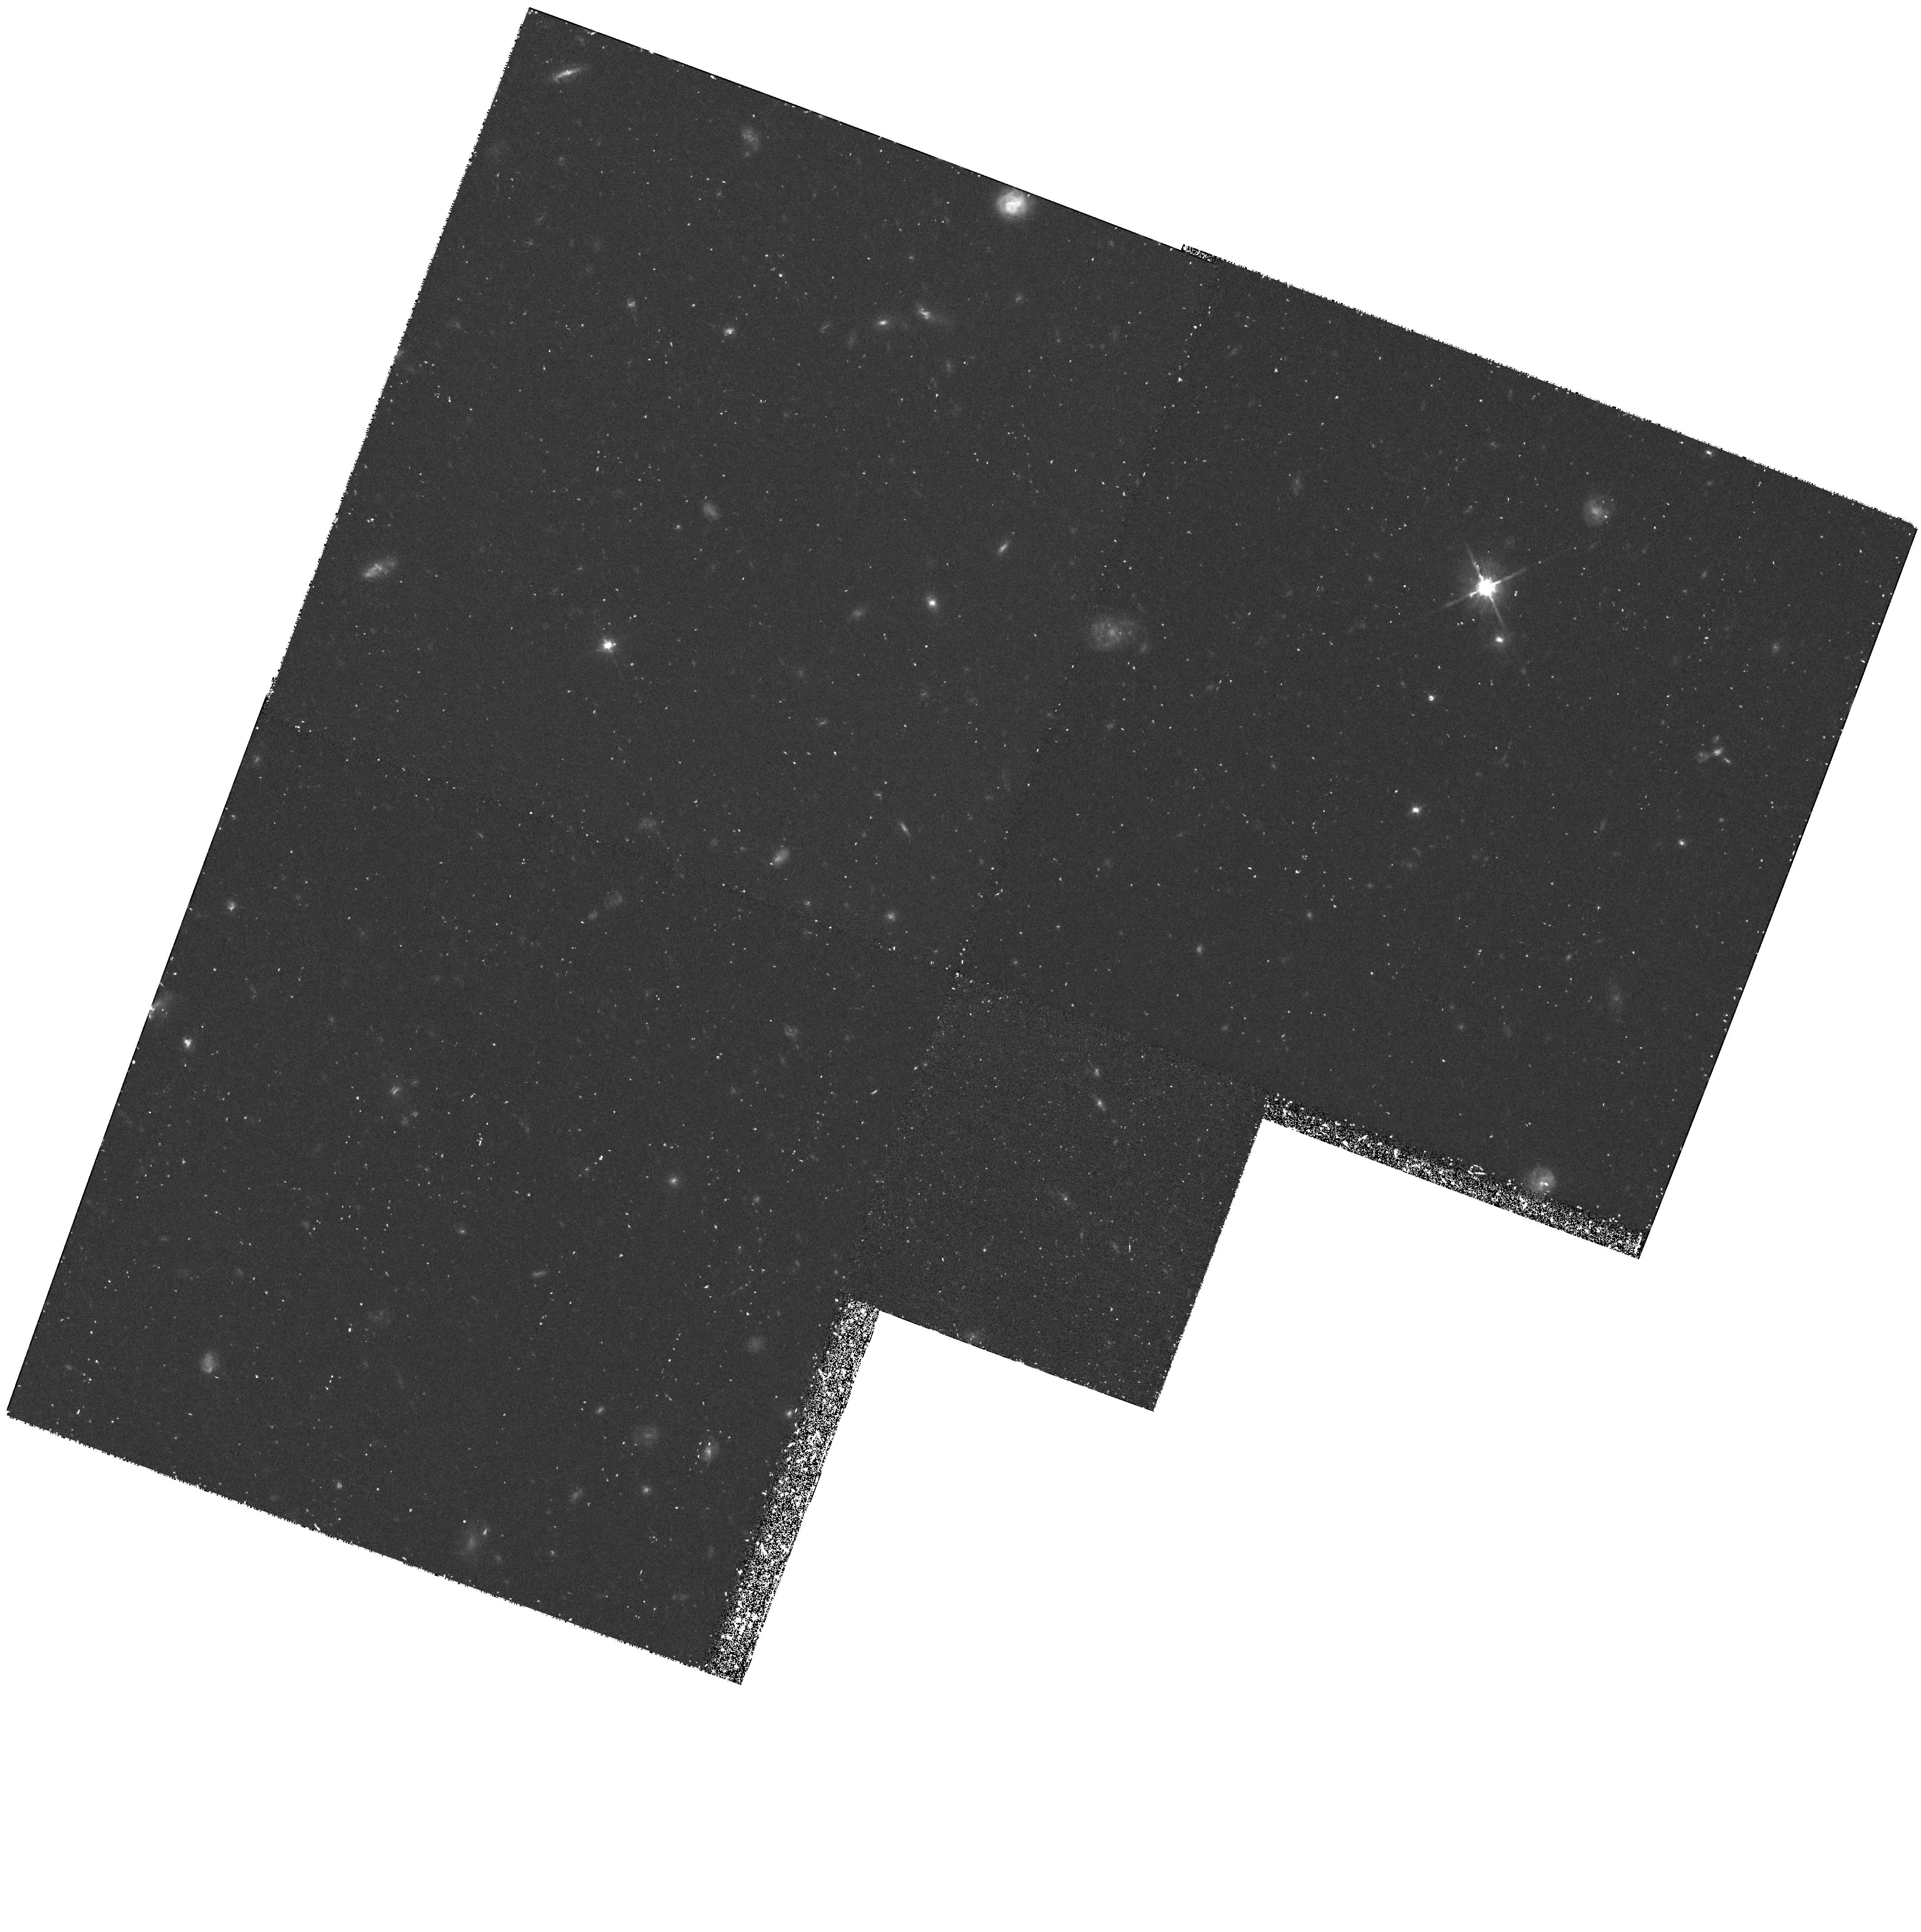
Target: GAL-1348+24
Instrument: WFPC2/PC
Filter: F702W
Exposure: 1.4 h
Observation ID: hst_6632_01_wfpc2_pc_f702w_u3m501

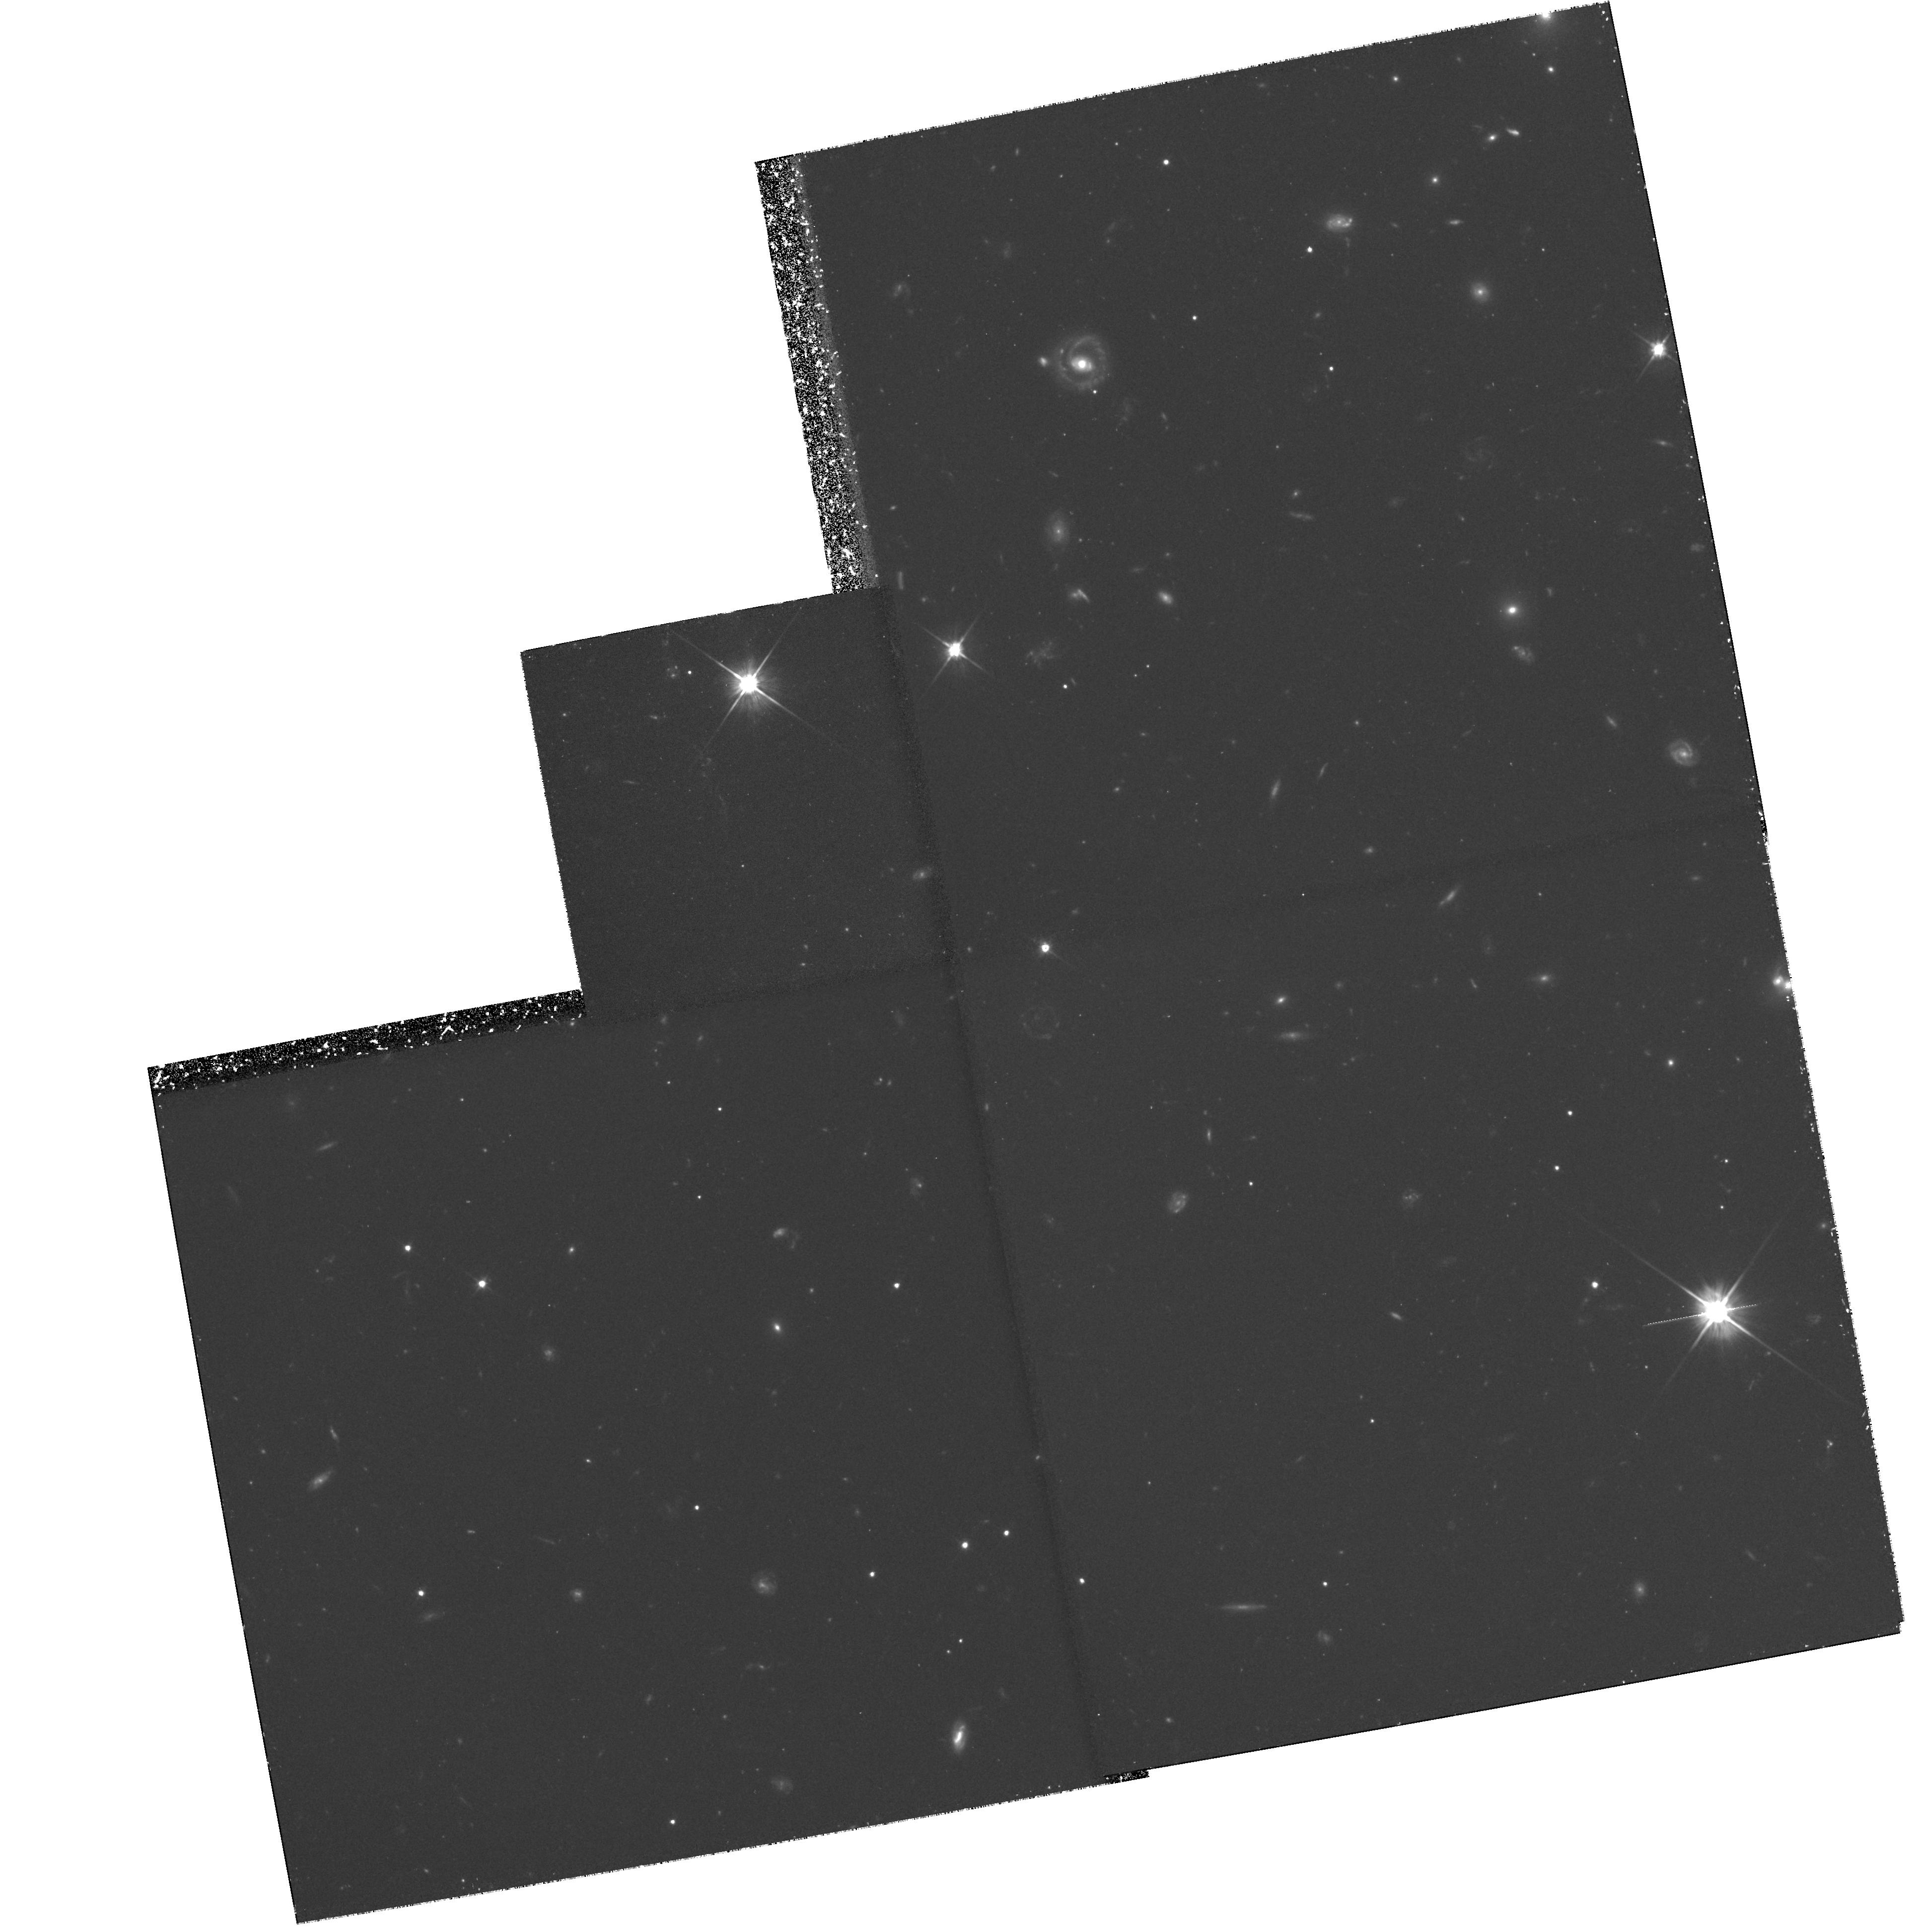
Target: GAL-2106-24
Instrument: WFPC2/PC
Filter: F606W
Exposure: 3 h
Observation ID: hst_6632_05_wfpc2_pc_f606w_u3m505

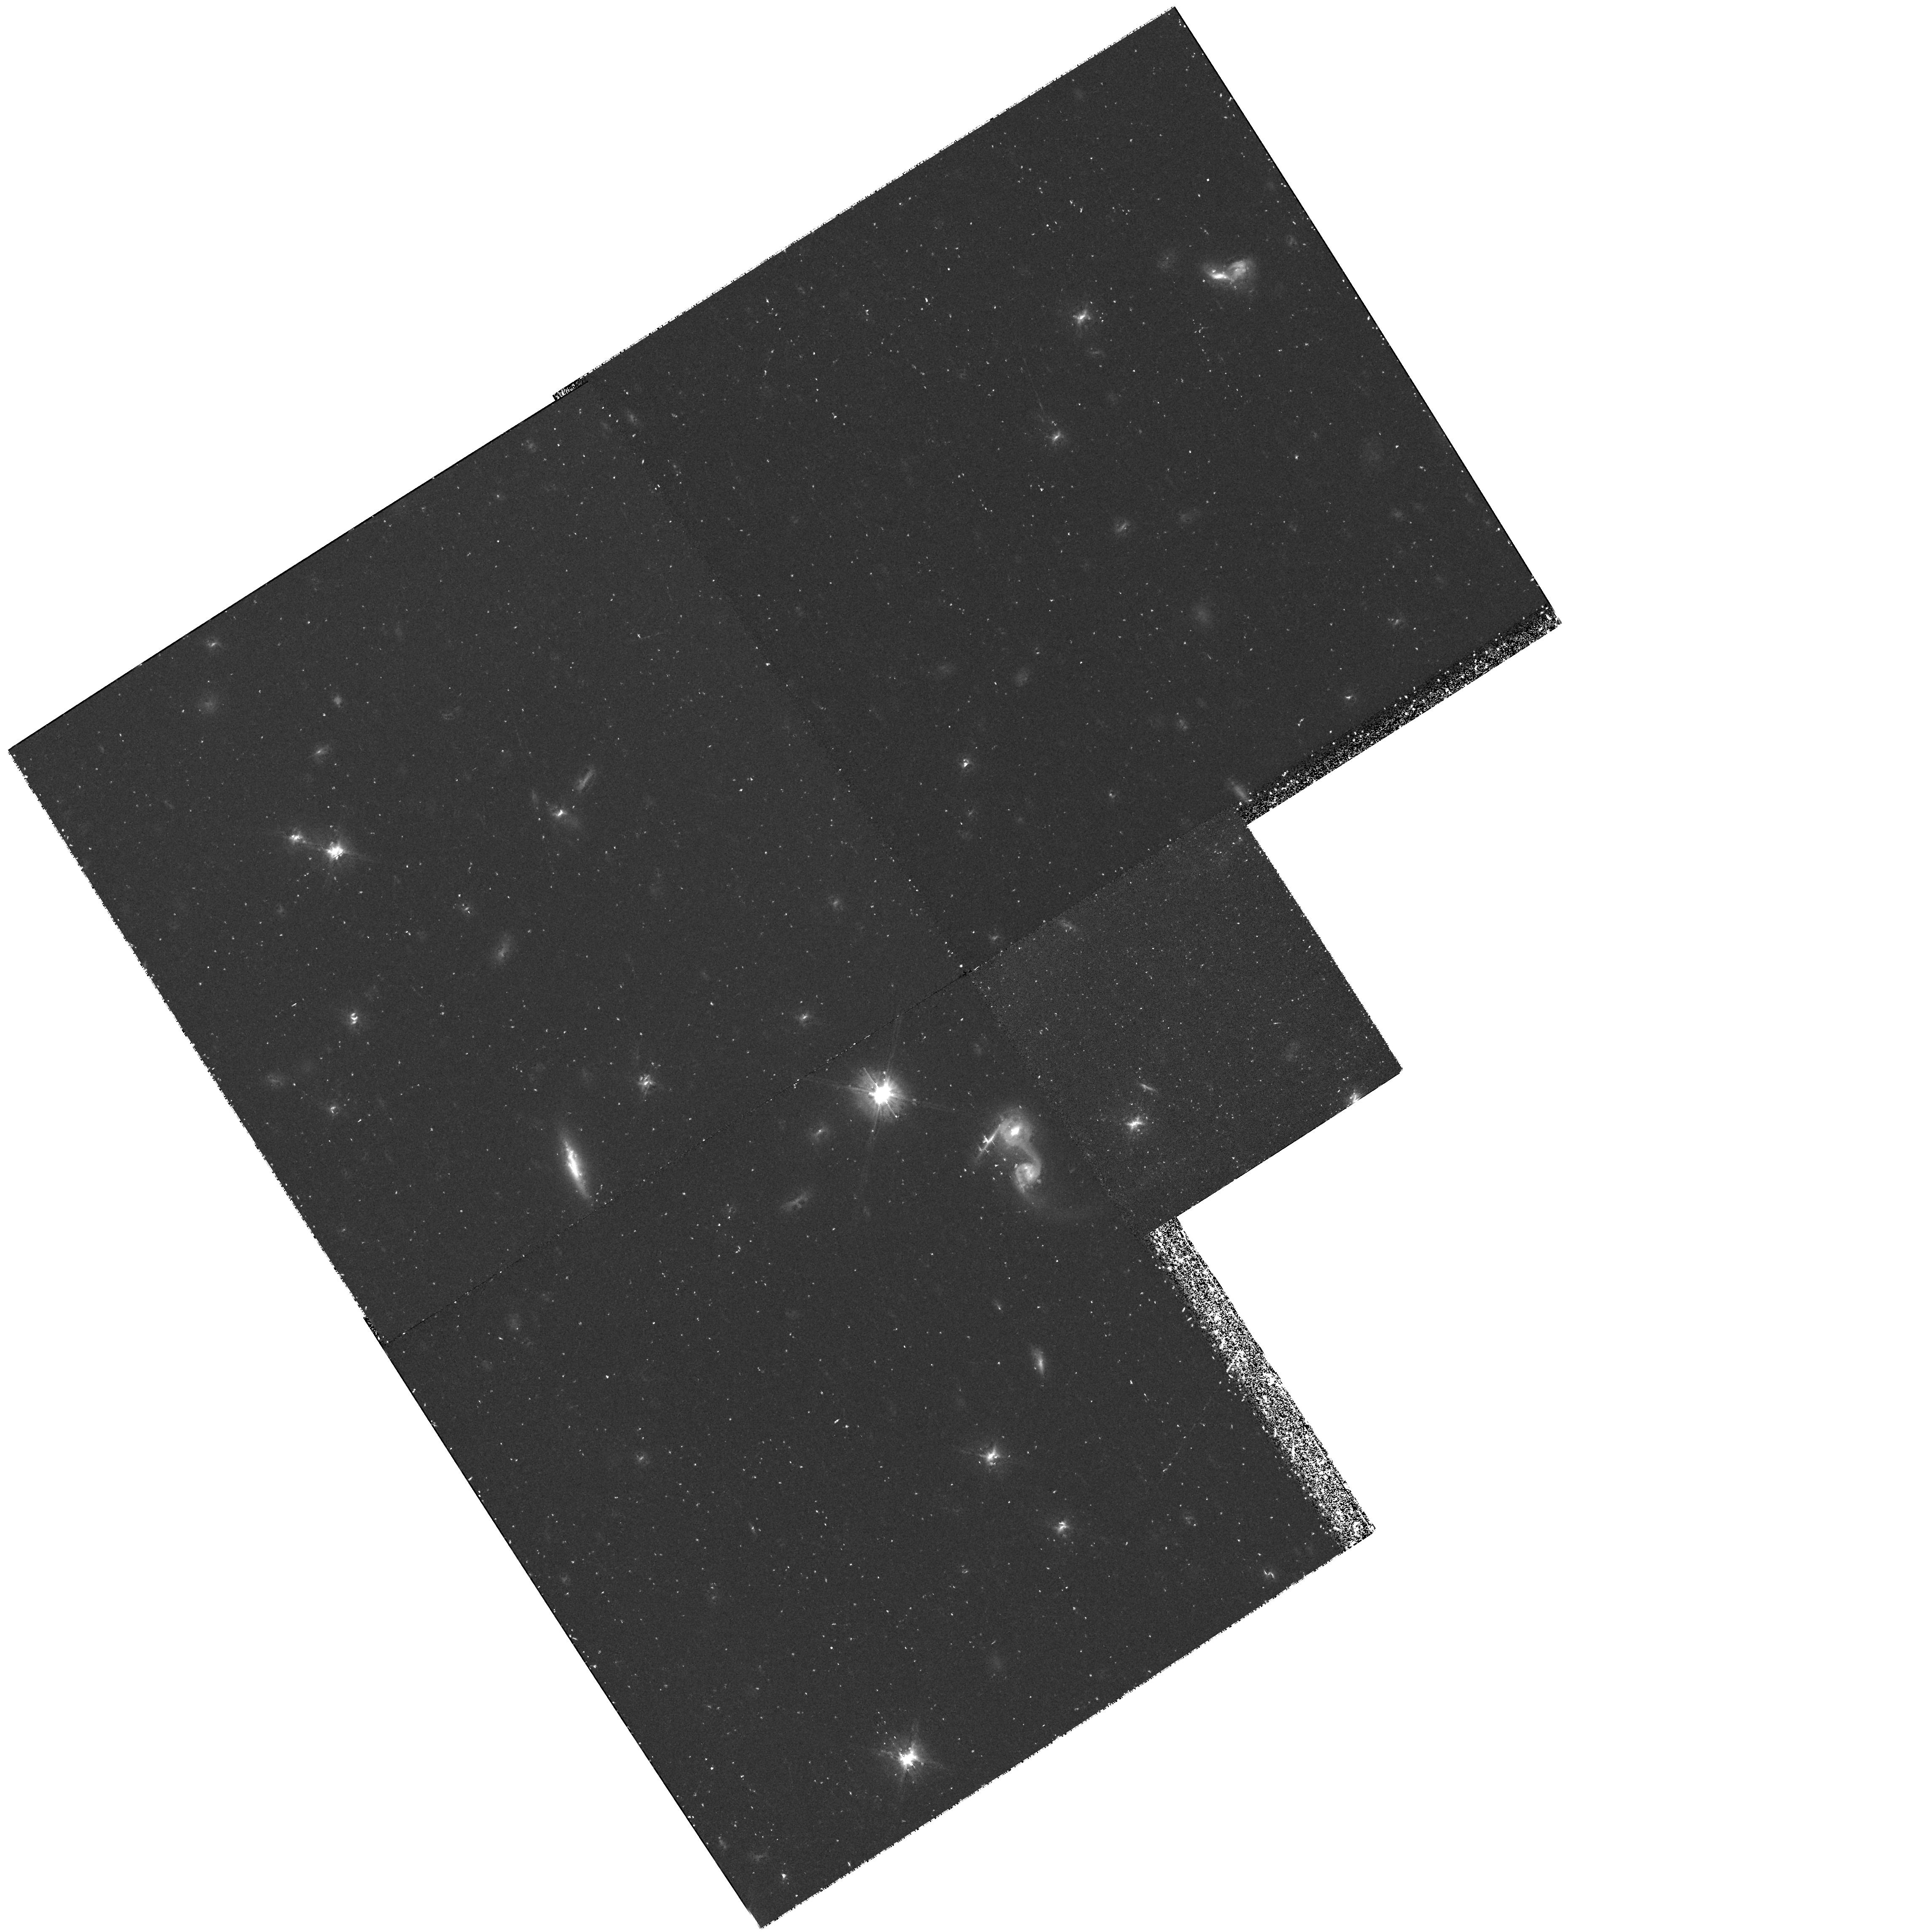
Target: GAL-2144+19
Instrument: WFPC2/PC
Filter: F702W
Exposure: 1.4 h
Observation ID: hst_6632_03_wfpc2_pc_f702w_u3m503

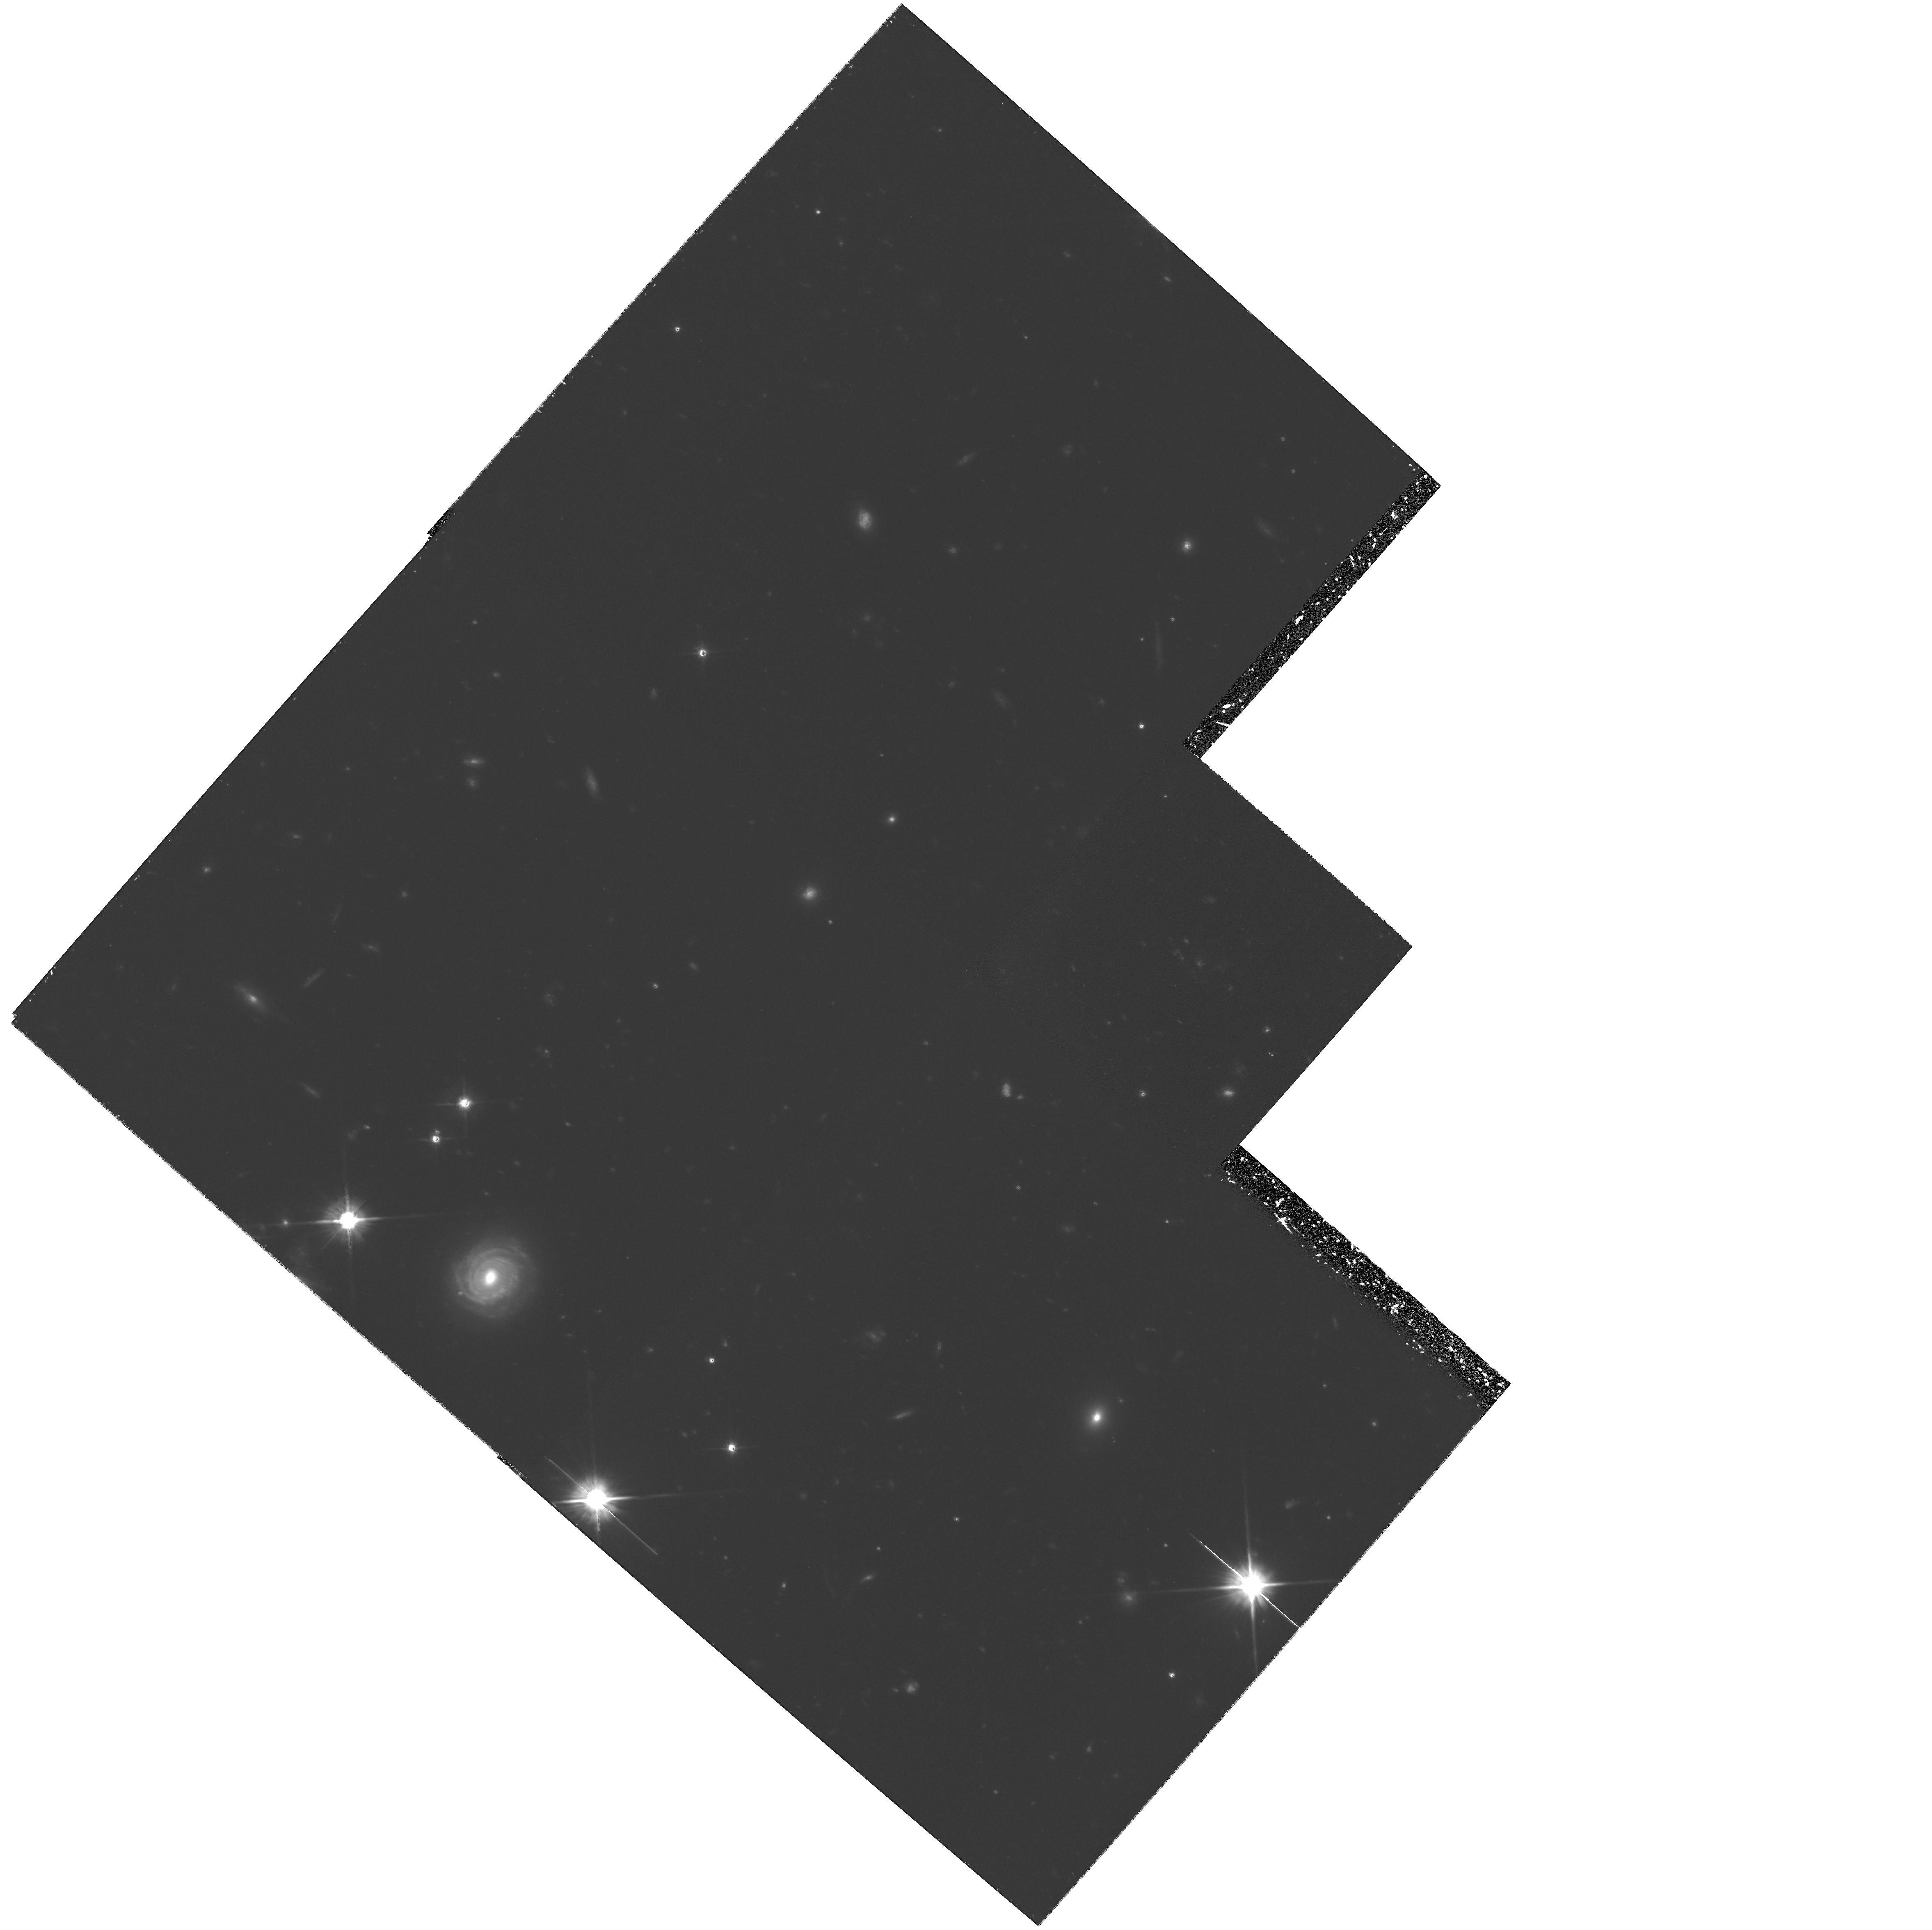
Target: GAL-1140-26
Instrument: WFPC2/PC
Filter: F606W
Exposure: 3.9 h
Observation ID: hst_6632_04_wfpc2_pc_f606w_u3m504

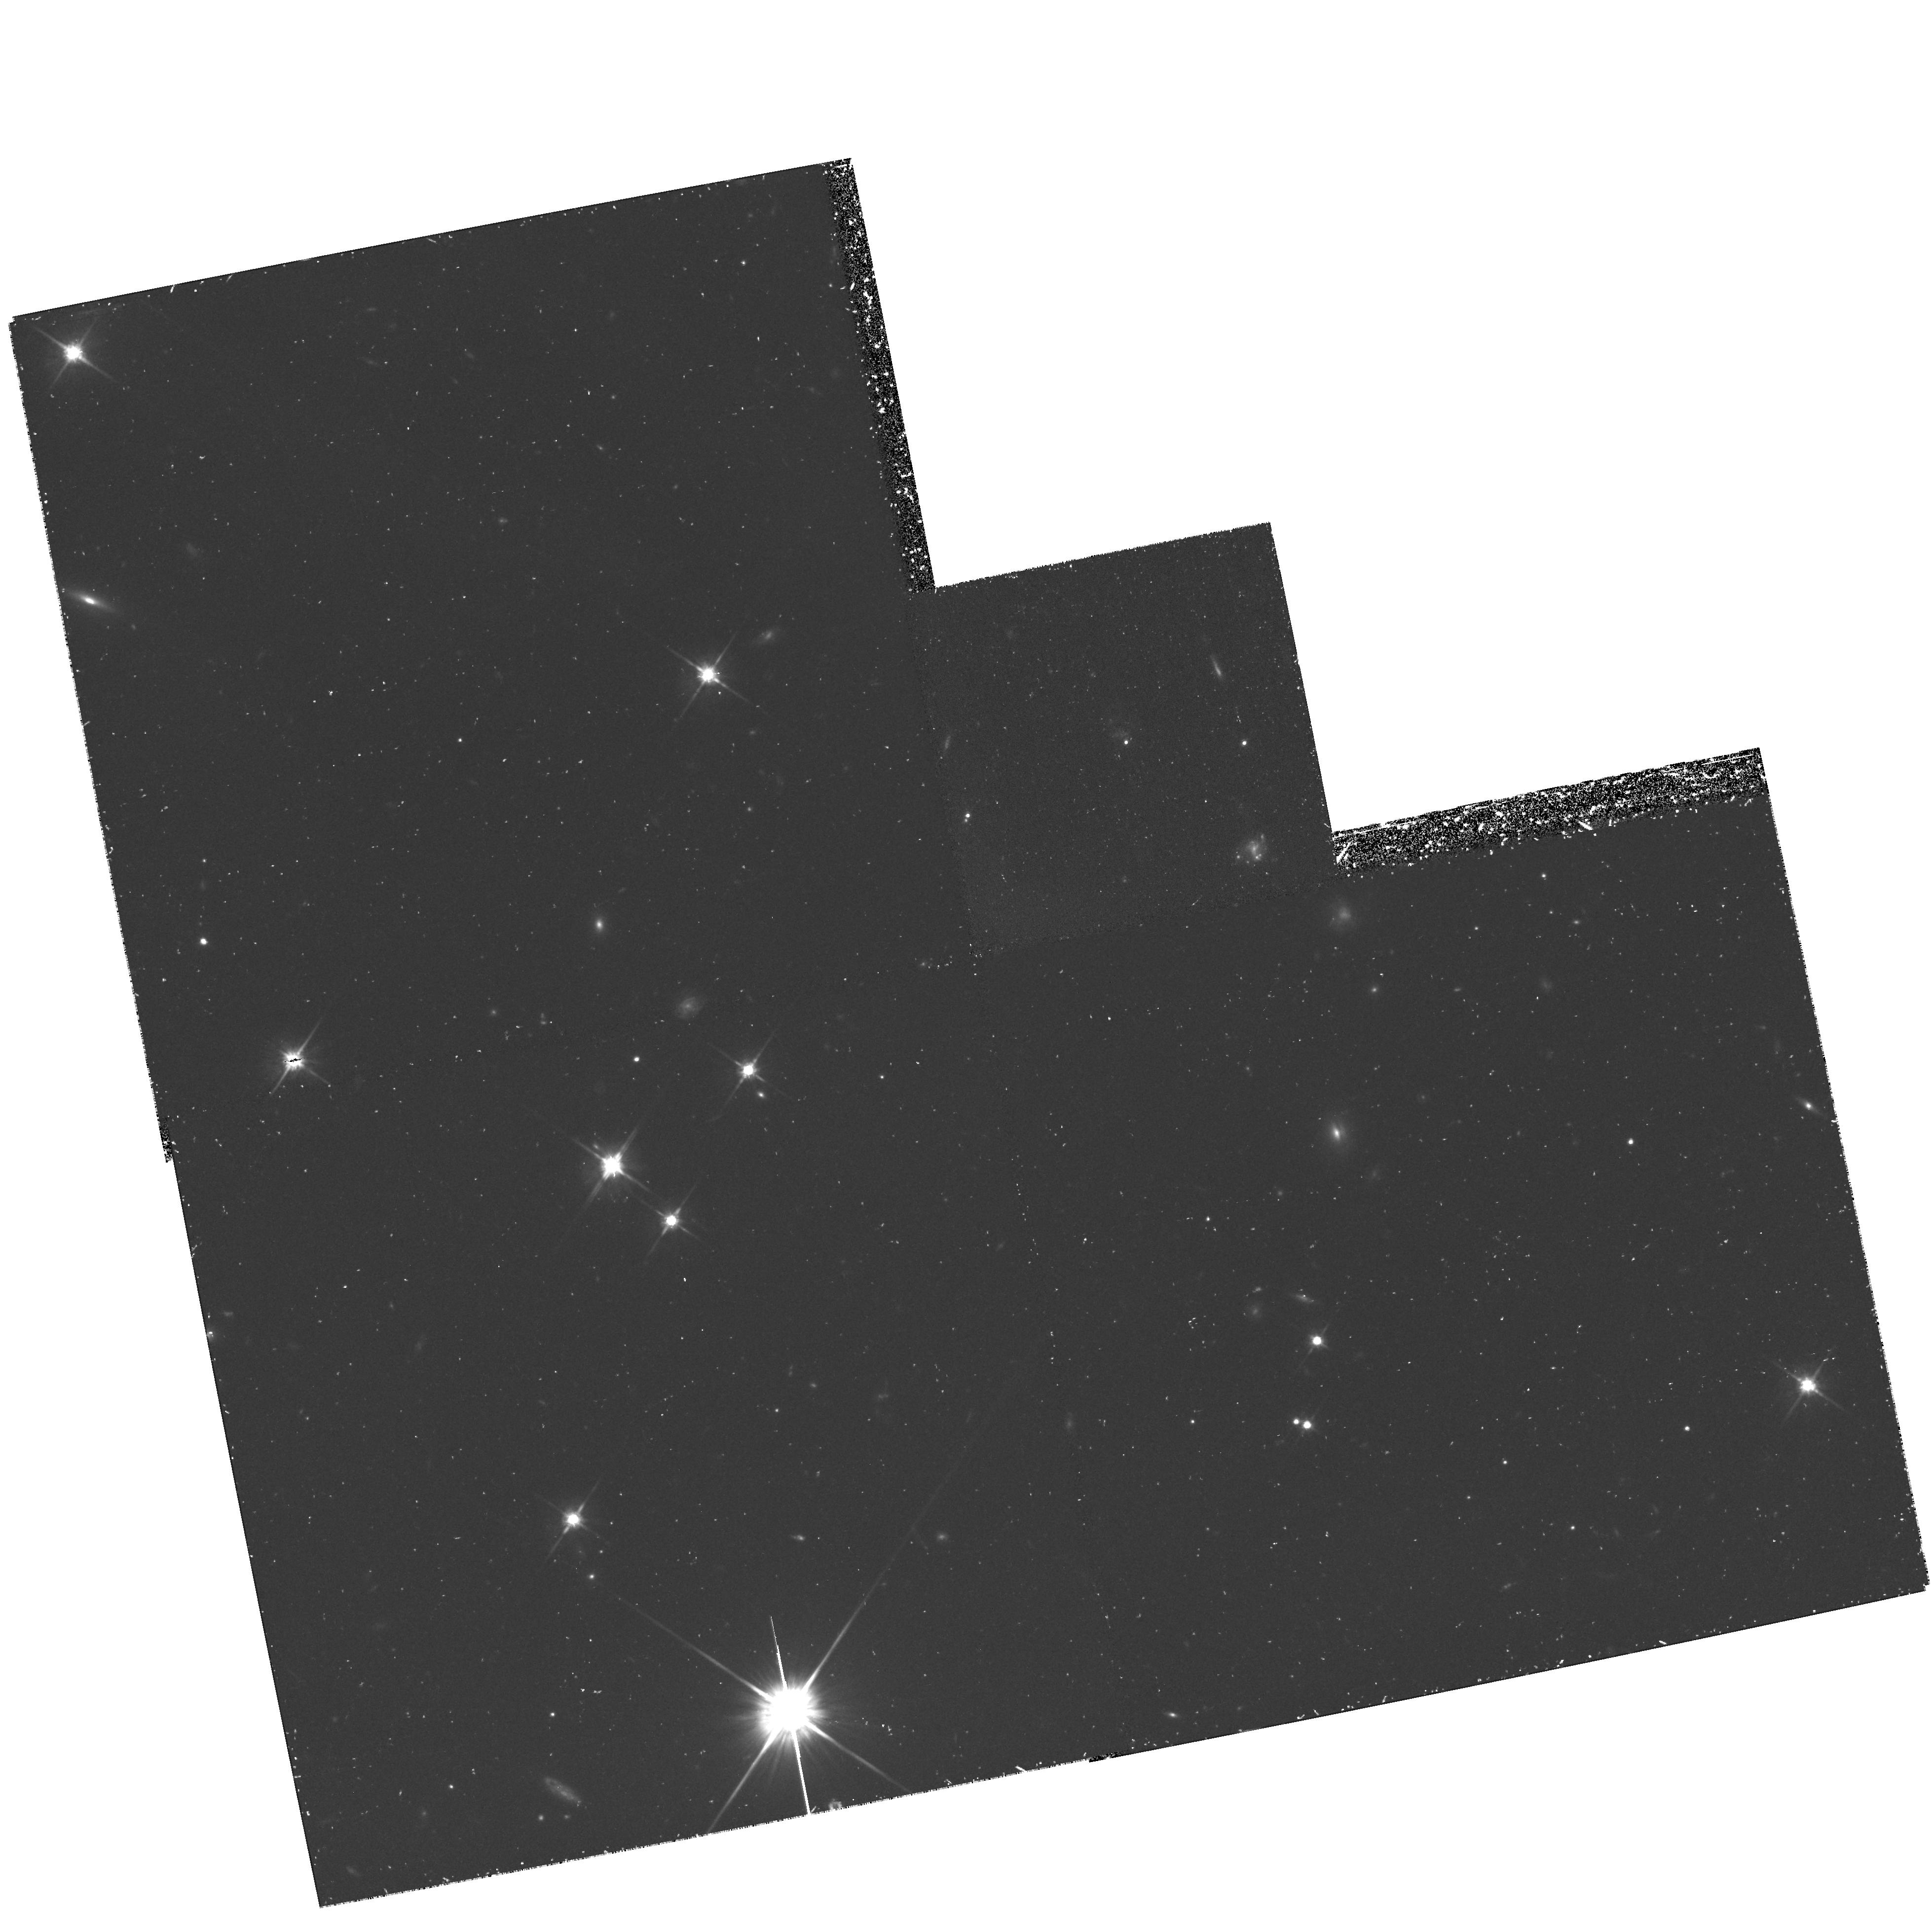
Target: GAL-1908+72
Instrument: WFPC2/PC
Filter: F702W
Exposure: 1.7 h
Observation ID: hst_6632_02_wfpc2_pc_f702w_u3m502

MORPHOLOGIES OF HIGH--REDSHIFT RADIO GALAXIES (PI: Miley, George K.)

We propose to continue our study of the continuum and Ly Alpha morphologies of 20 high--redshift radio galaxies begun in Cycle 5. Our sample was chosen from 50 candidates to be bright in both continuum and Ly Alpha. The observations would elucidate sub-kiloparsec-scale structures in the target galaxies, allowing study of their alignment and relationships to the associated radio sources. Of particular interest is a comparison between the HST clumpiness and the recently discovered spatially-extended absorption systems in the Ly Alpha profiles., During Cycle 5 we were allocated time to begin the project, with 8 broad-band targets and 3 Ly Alpha LRF test images. The first of these observations show that (i) features of which are difficult to explain by a single simple scattering or starburst model, (ii) a variety of different morphologies, which provide compelling arguments that imaging a larger sample is essential for understanding the processes involved, (iii) our exposure times are well chosen to delineate the morphologies, both in the continuum and Ly Alpha. The images will also be used to provide the most interesting targets for a followup spectroscopic and kinematic study with STIS., The project is providing unique information relevant to the formation and evolution of radio galaxies, to relationships between galaxy and quasar activity and to physical conditions in the early Universe.